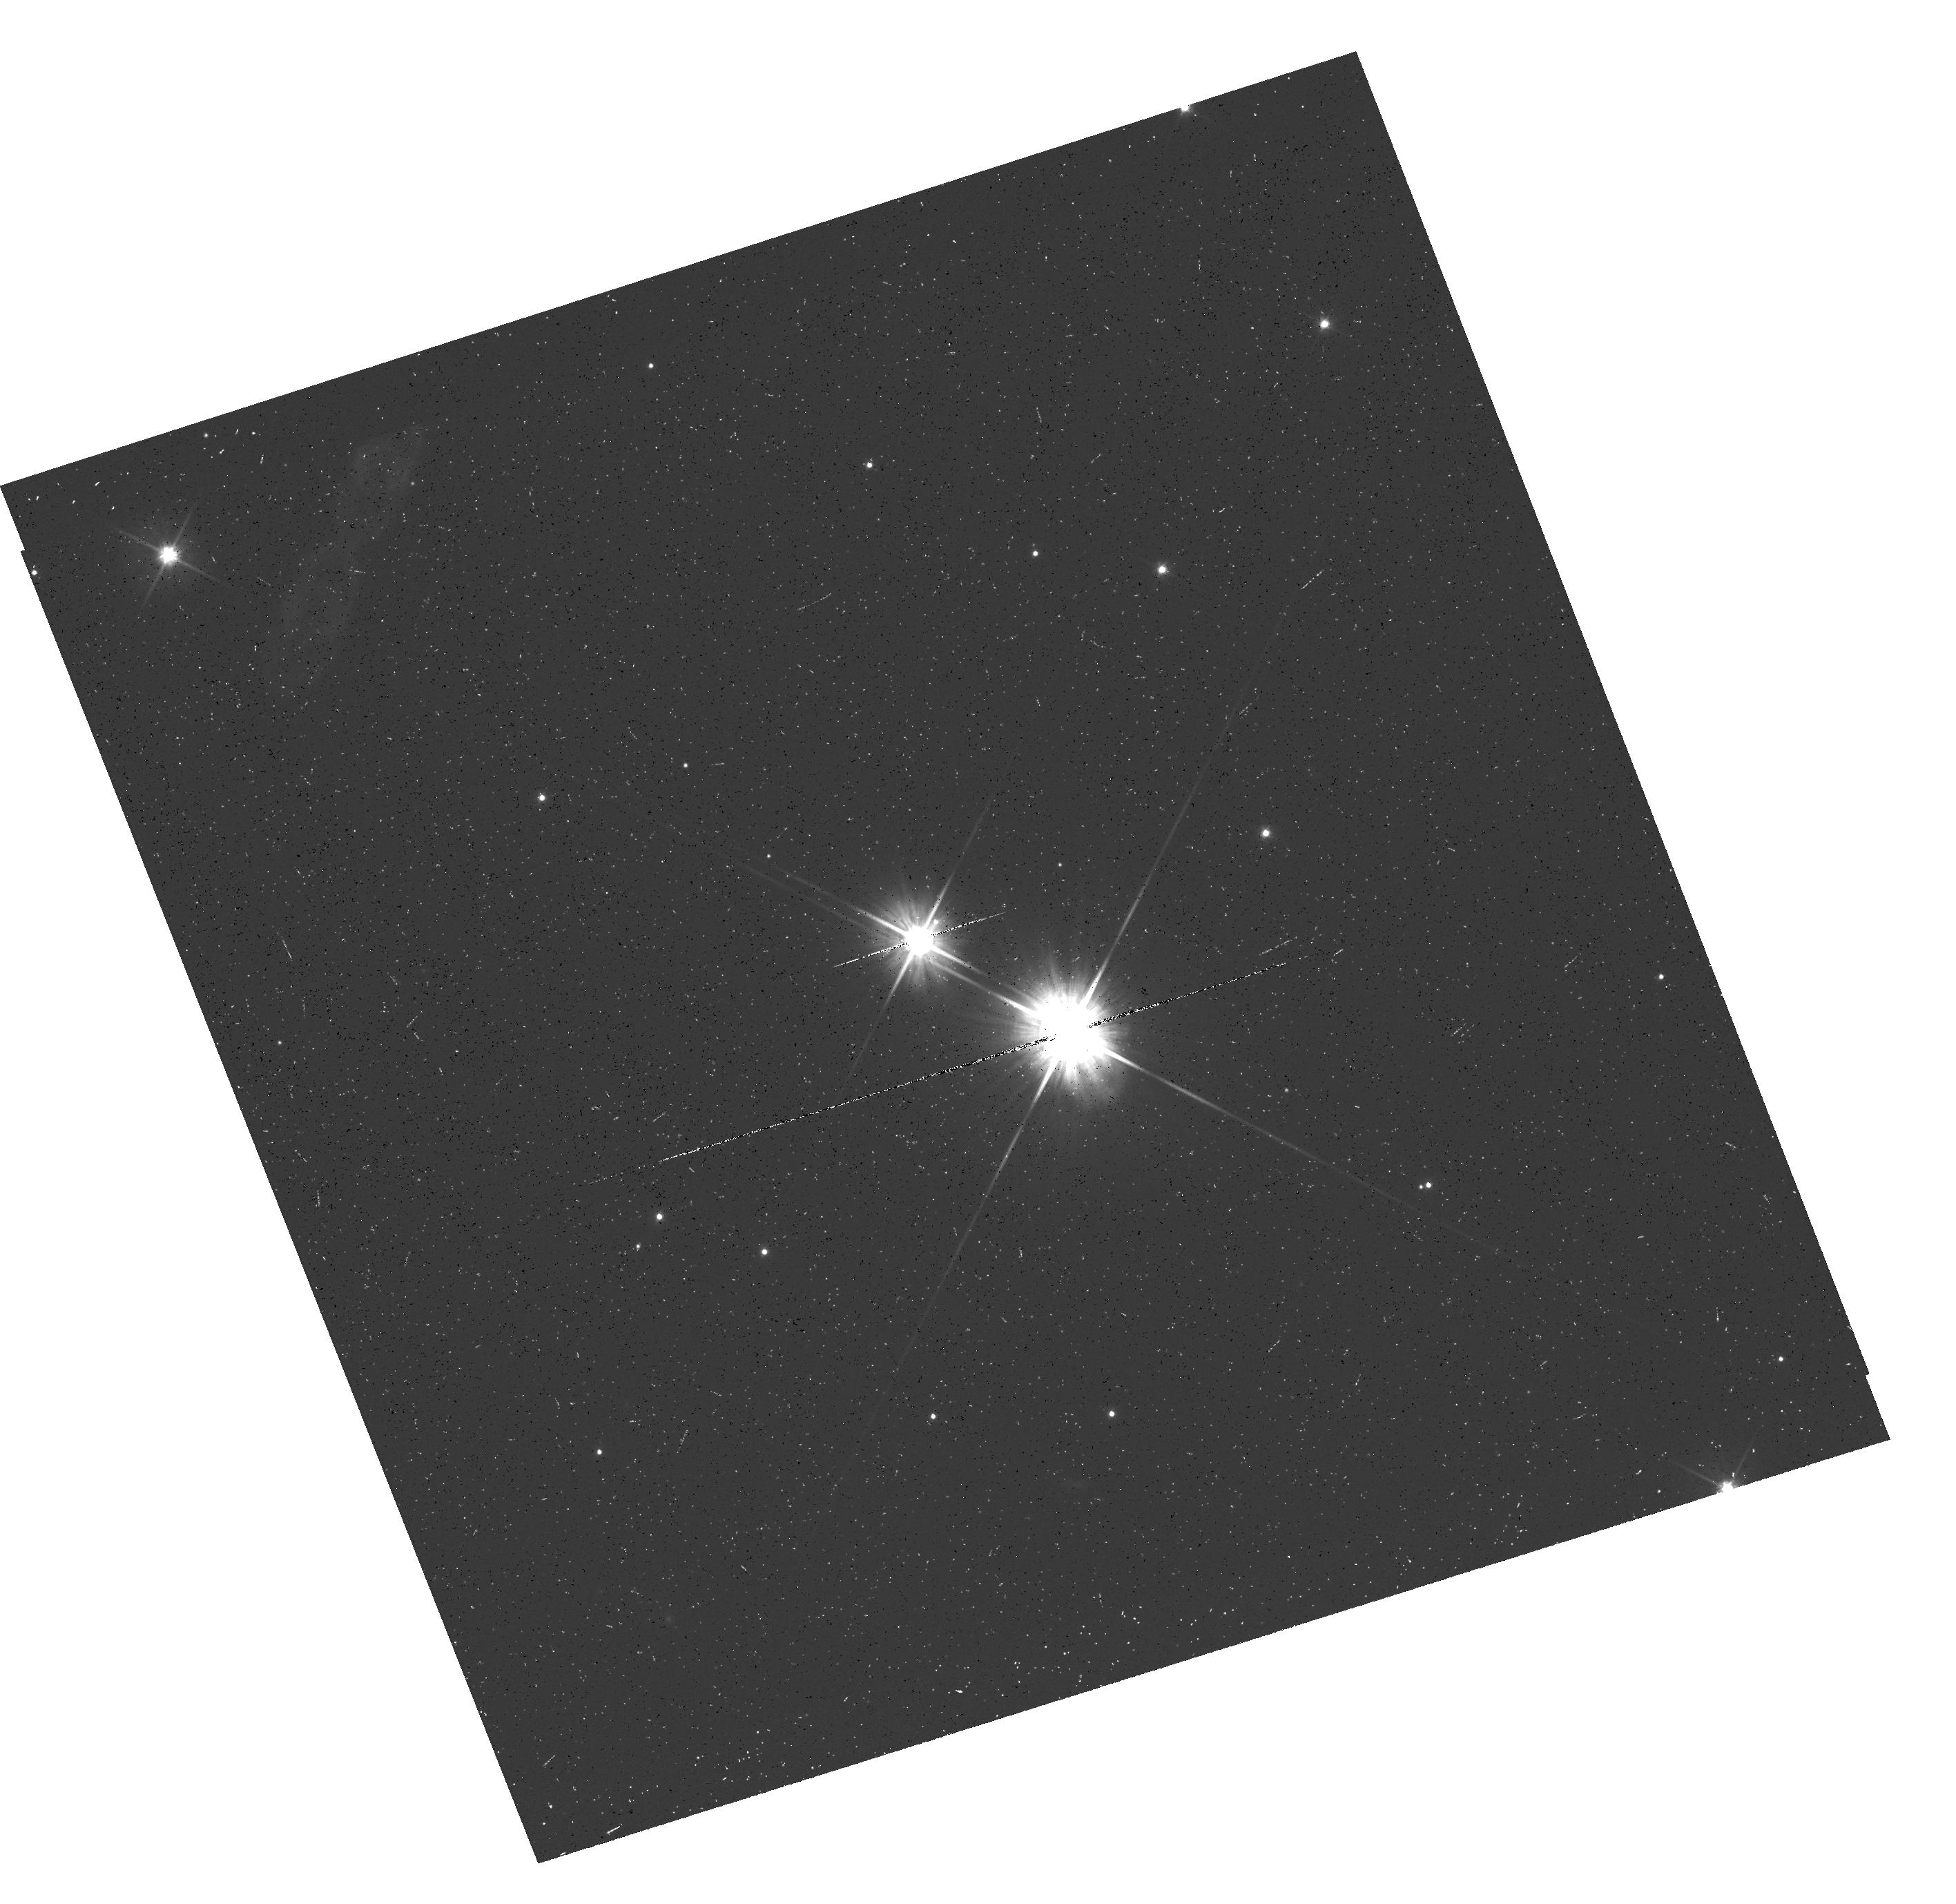
Target: STEIN-2051B-SOURCE. Instrument: WFC3/UVIS. Filter: F606W. Exposure: 8 min. Observation ID: hst_13850_01_wfc3_uvis_f606w_icp601

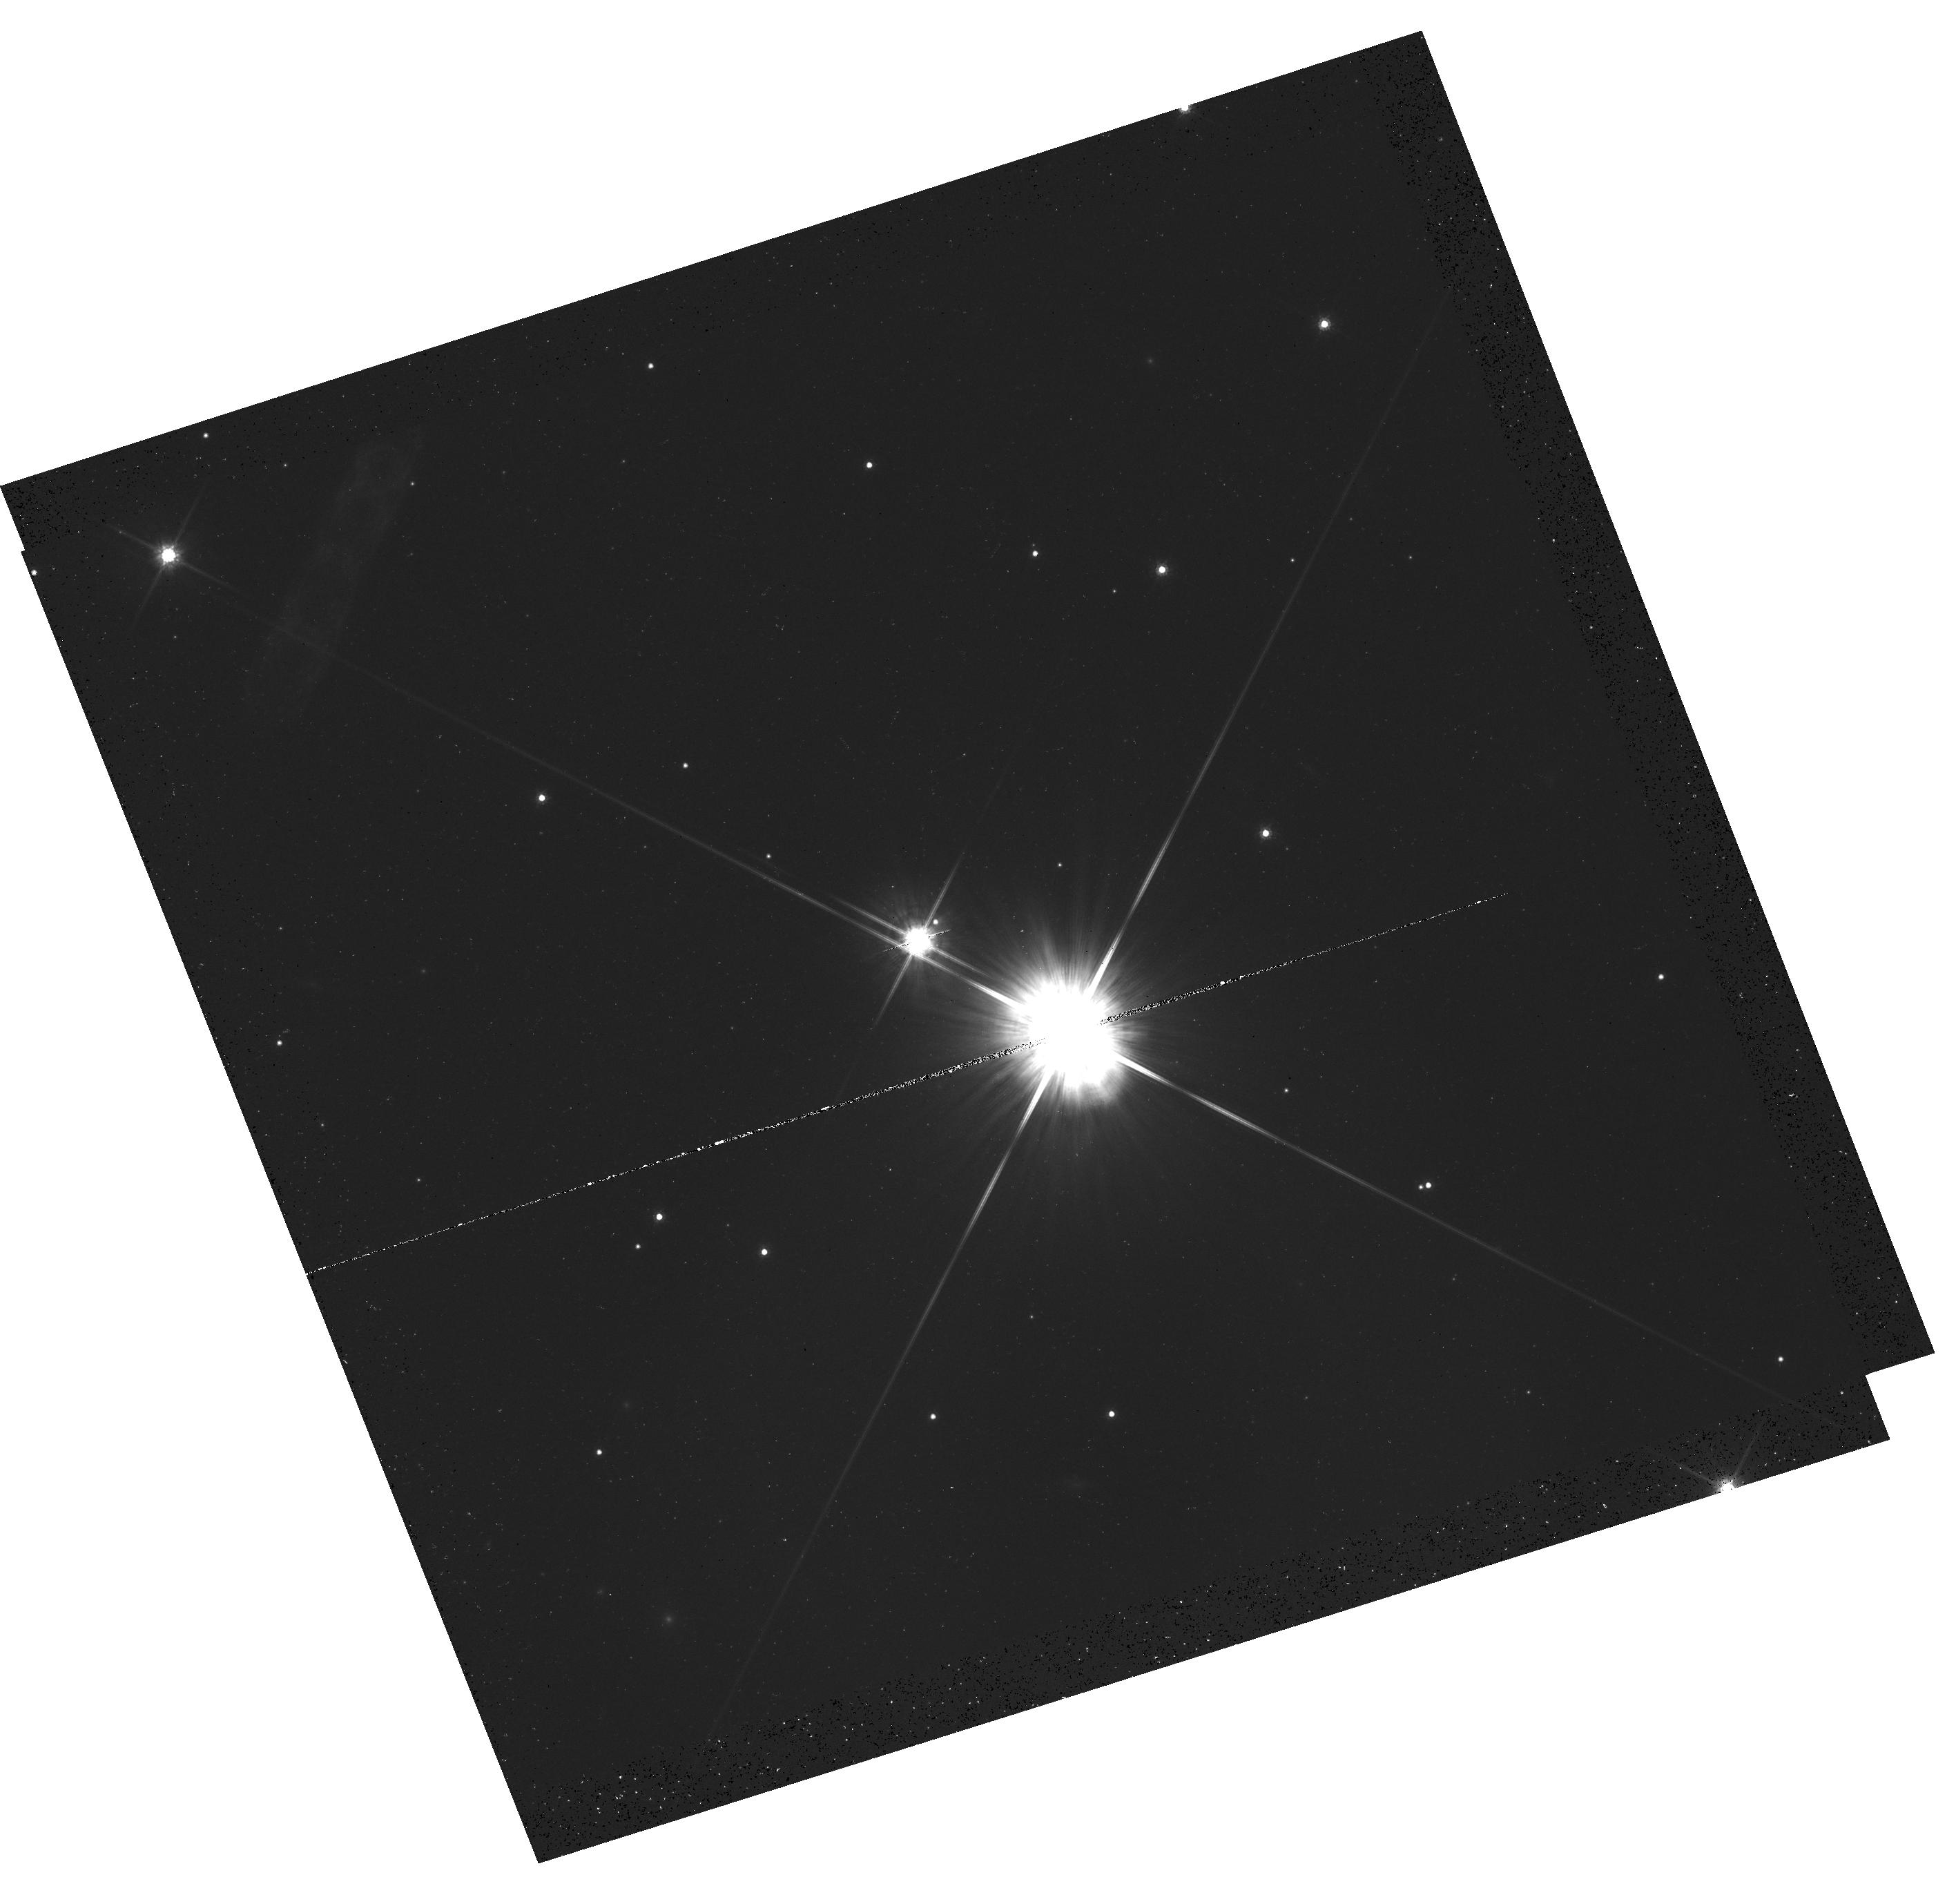
Target: STEIN-2051B-SOURCE. Instrument: WFC3/UVIS. Filter: F814W. Exposure: 12 min. Observation ID: hst_13850_01_wfc3_uvis_f814w_icp601

Accurate Mass Determination of the Nearby Old White Dwarf Stein 2051B through Astrometric Microlensing (PI: Sahu, Kailash C.)

The very nearby and well-known cool white dwarf (WD) Stein 2051B will pass very close to a 19.5-mag background star in March 2014, with an impact parameter of <0.2 arcsec. This affords a unique opportunity for a direct determination of its mass, through measurement of the gravitational deflection of the background star's image. As it passes in front, Stein 2051B will cause a deflection of the background star's image by ~3 milliarcsec, an amount detectable at the ~10-sigma level with HST/WFC3. The gravitational deflection angle depends only on the distances and relative positions of the stars, and on the mass of the WD. Since the distances and positions can be determined precisely before the event, the astrometric measurement offers a unique and direct method to measure the mass of the WD to high accuracy (<5%). One key astrophysical prediction for WDs is the existence of a mass-radius relation, which depends primarily on the core composition of the WD. Since the radius of Stein 2051B is known (from its distance, luminosity, and effective temperature), our mass measurement will provide an important addition to the very small number of WDs with well-determined radii and masses. The mass of Stein 2051B is of special interest because it is an old and relatively massive WD.